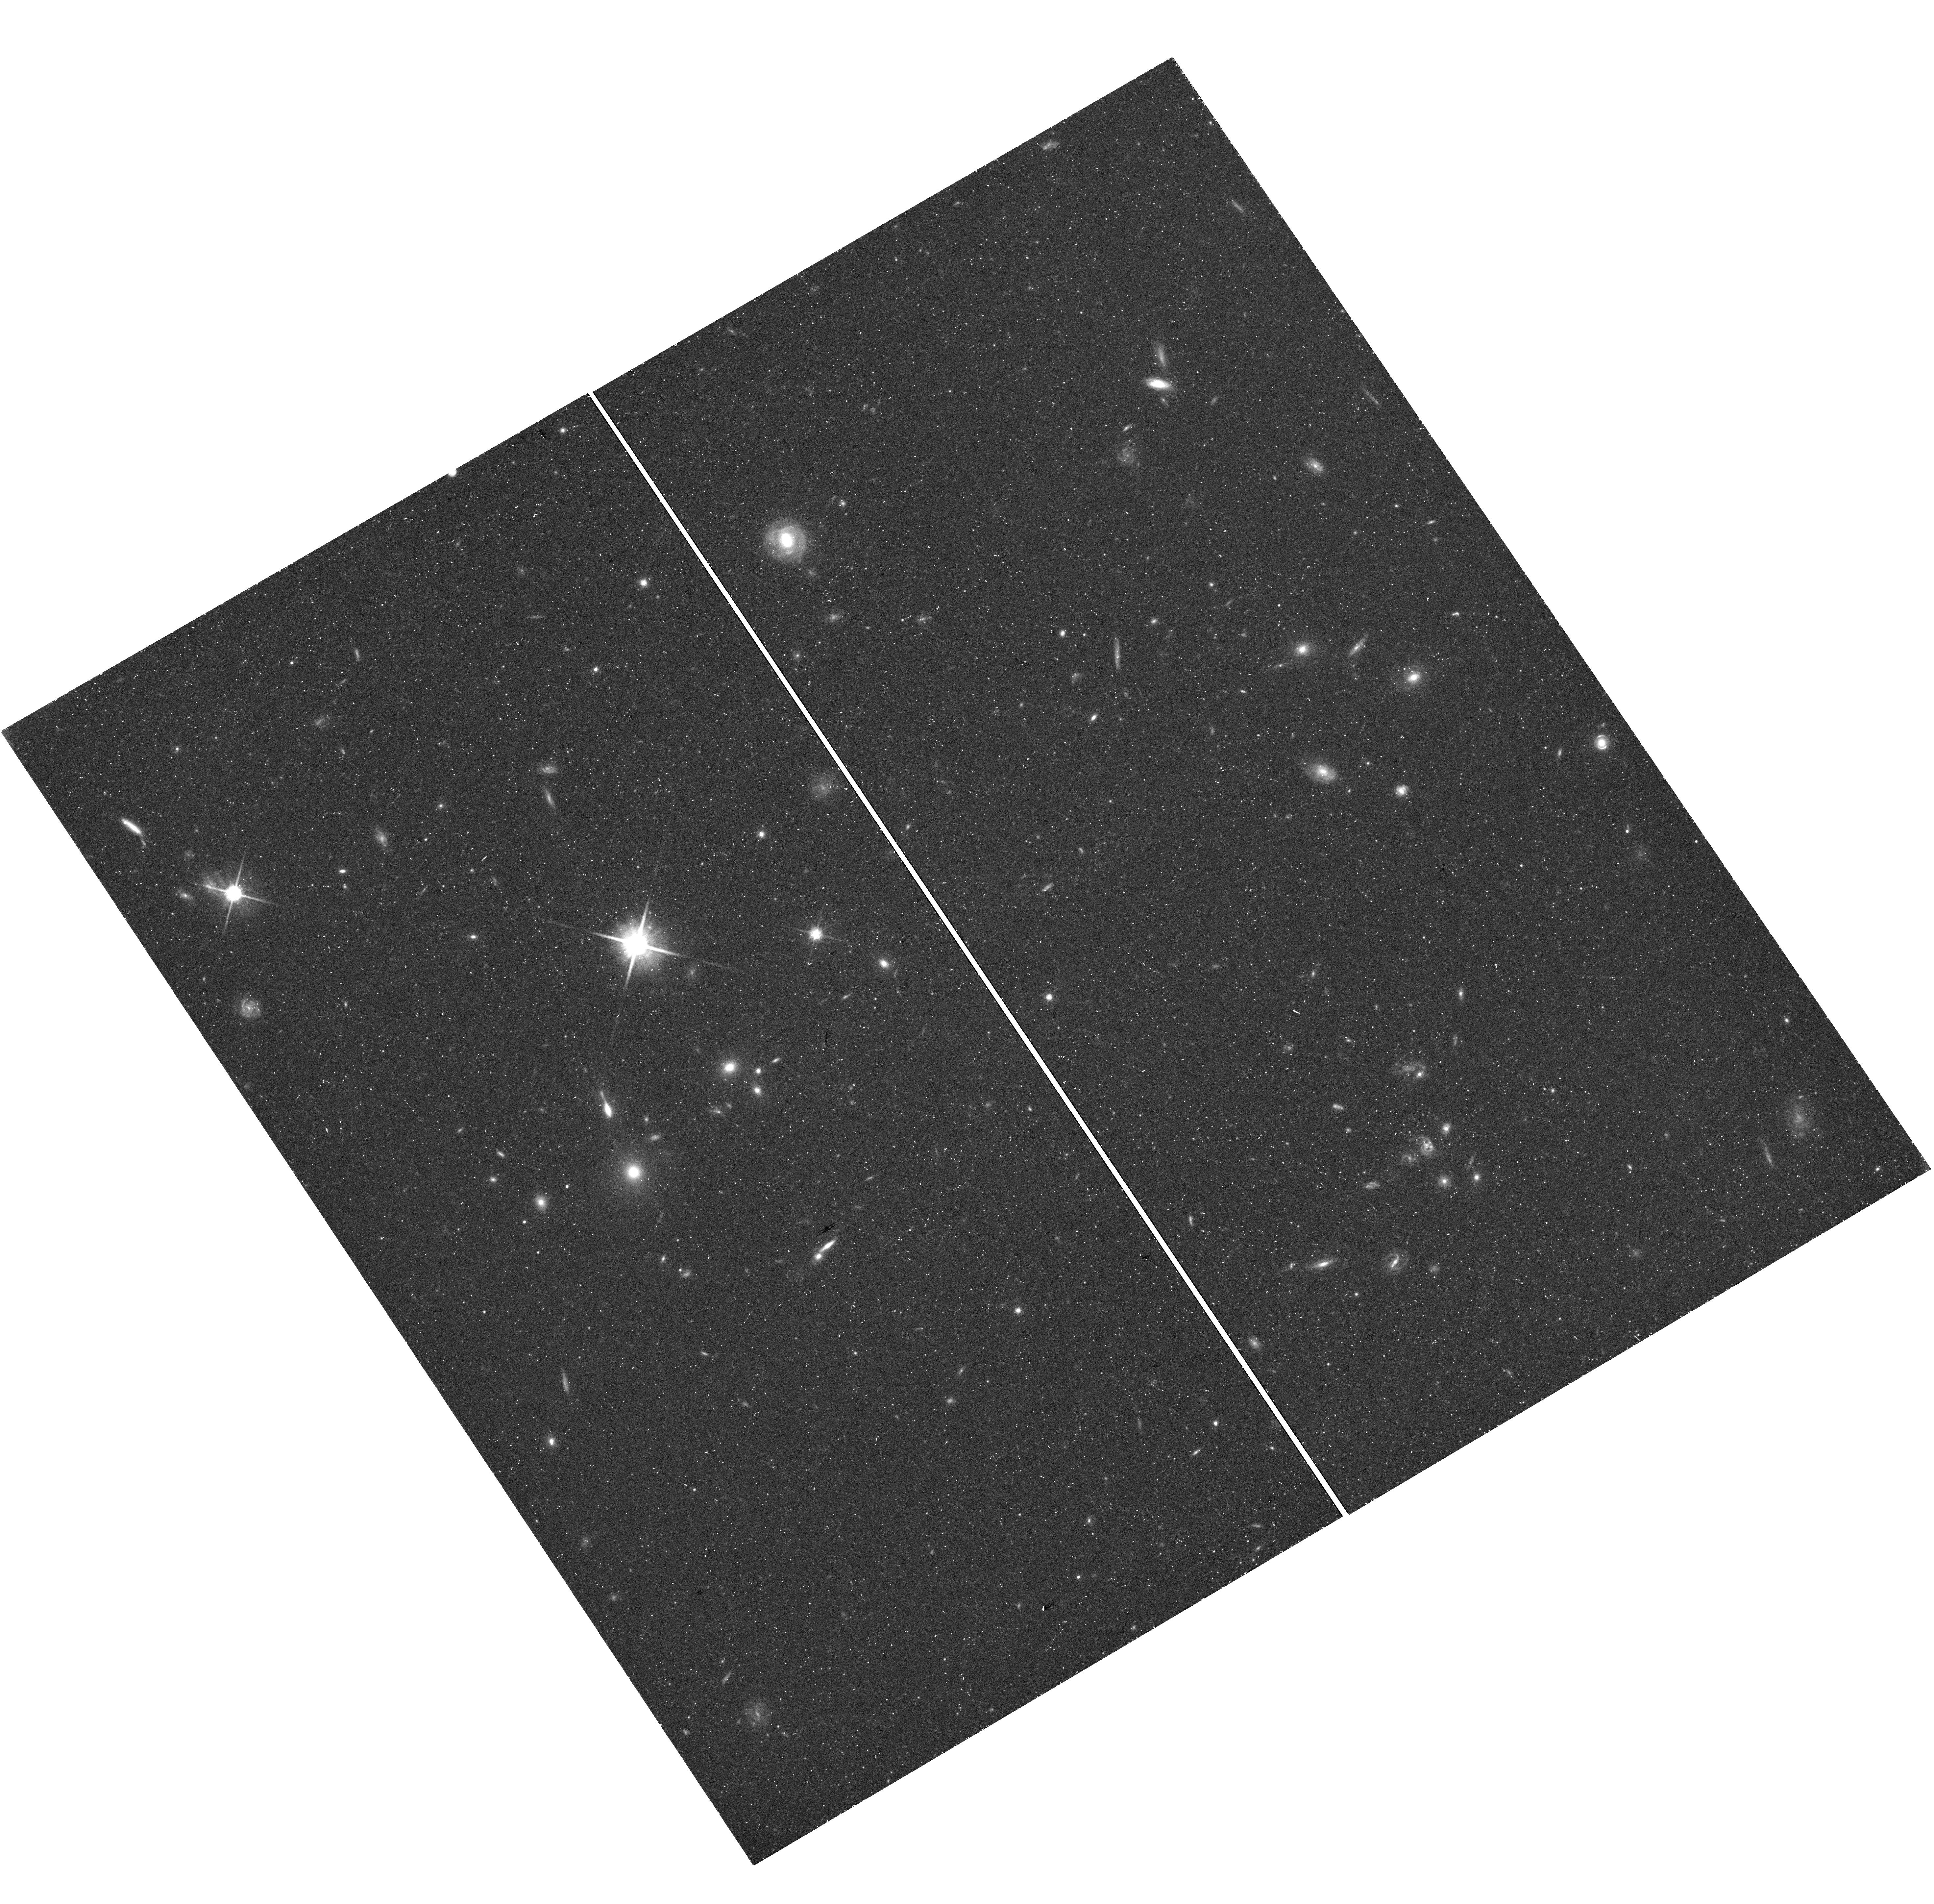
Target: field at RA 3.938°, Dec -39.084°
Instrument: WFC3/UVIS
Filter: F814W
Exposure: 43 min
Observation ID: hst_15063_05_wfc3_uvis_f814w_idkf05

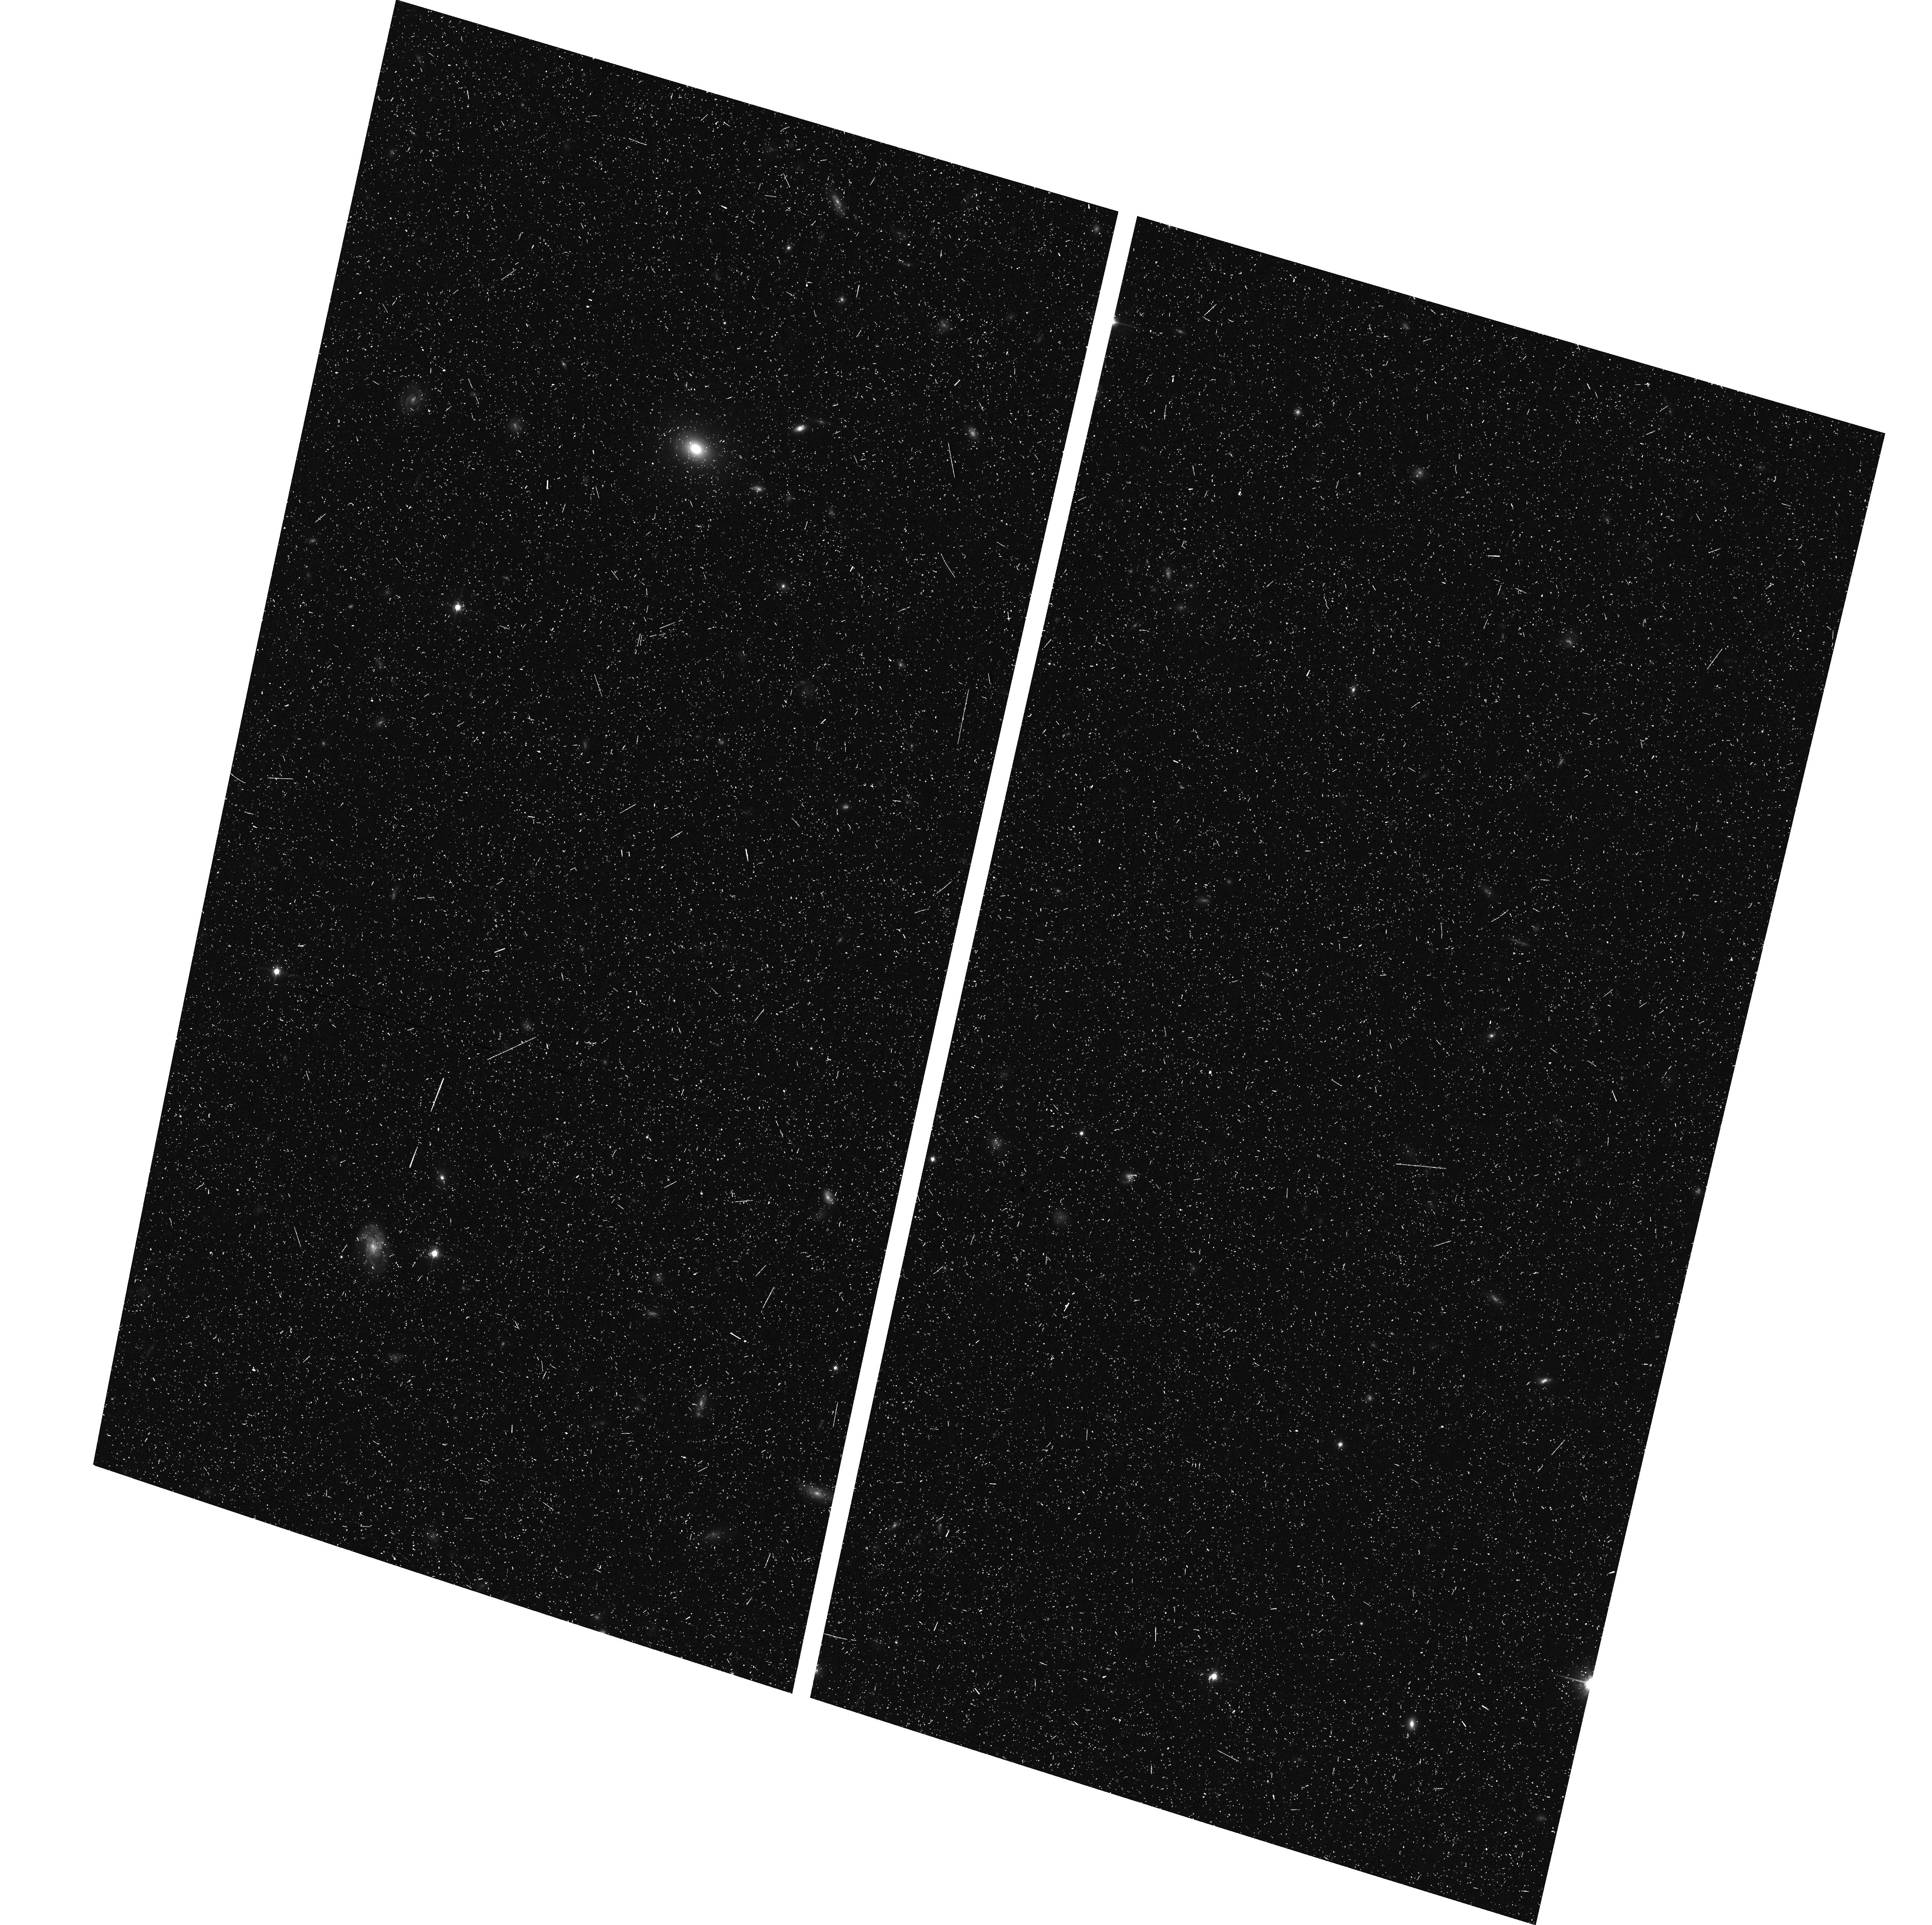
Target: NGC-55
Instrument: ACS/WFC
Filter: F814W
Exposure: 19 min
Observation ID: hst_15063_01_acs_wfc_f814w_jdkf01

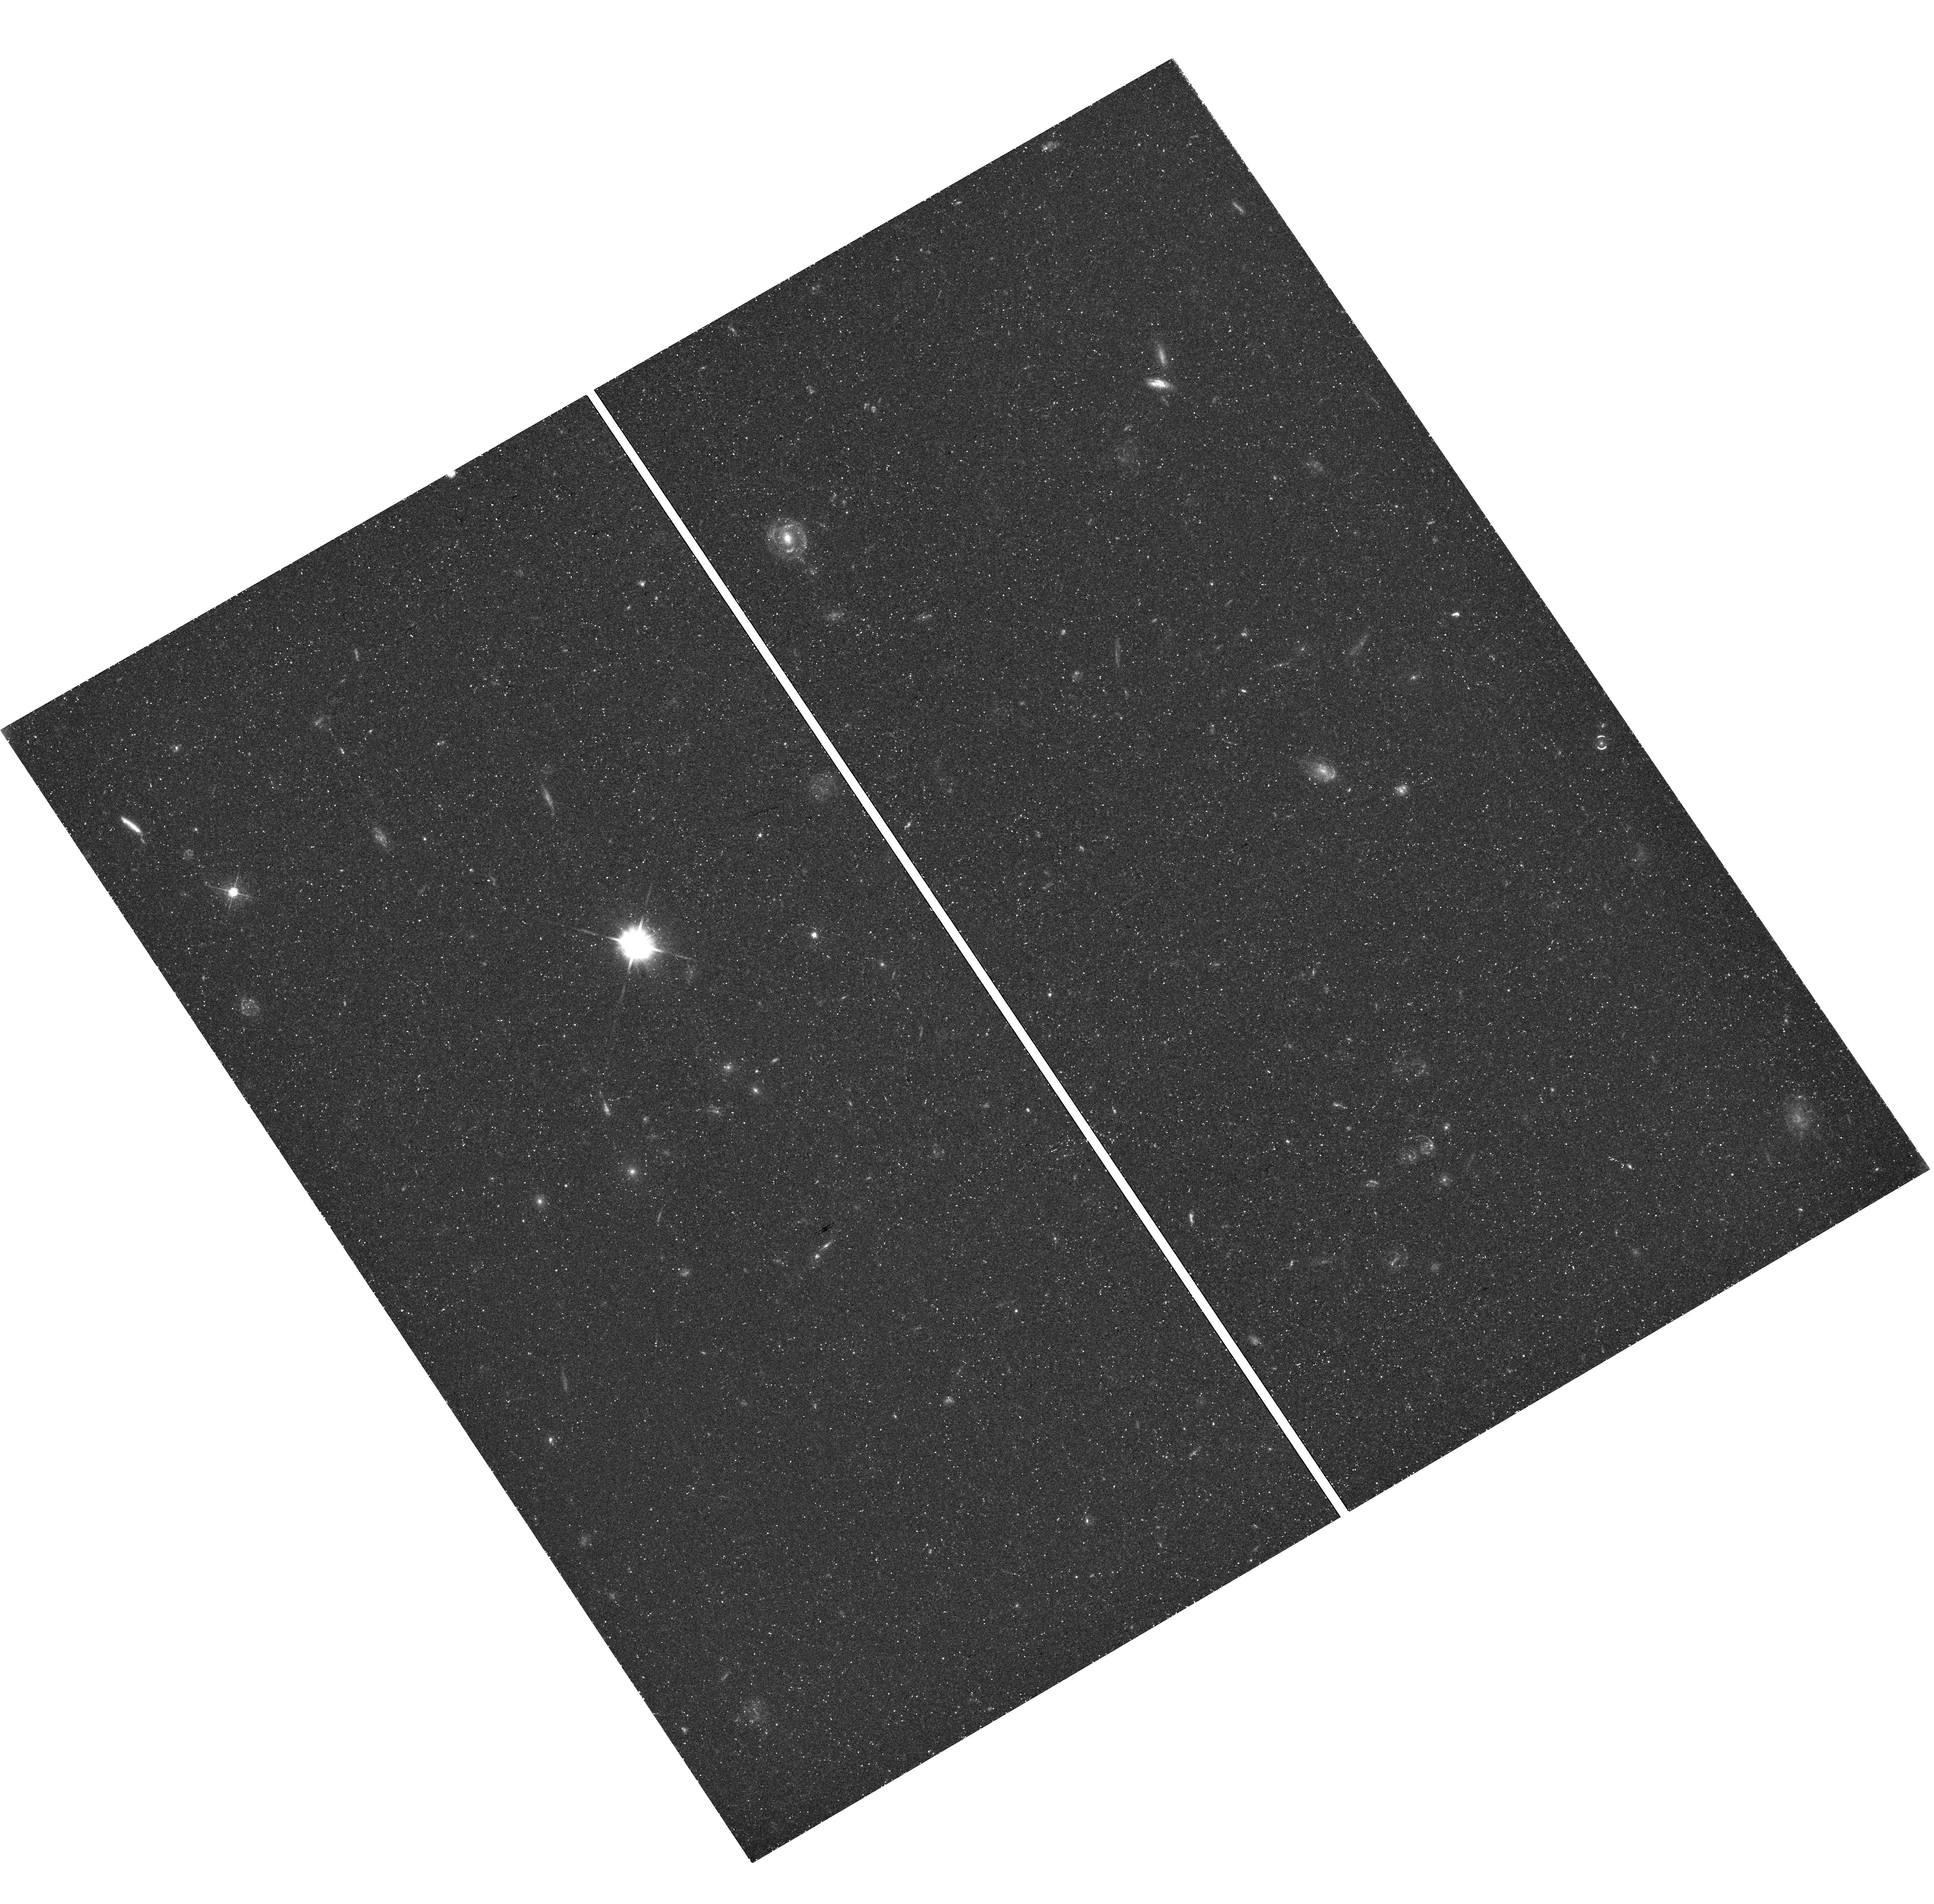
Target: field at RA 3.938°, Dec -39.084°
Instrument: WFC3/UVIS
Filter: F475W
Exposure: 50 min
Observation ID: hst_15063_05_wfc3_uvis_f475w_idkf05

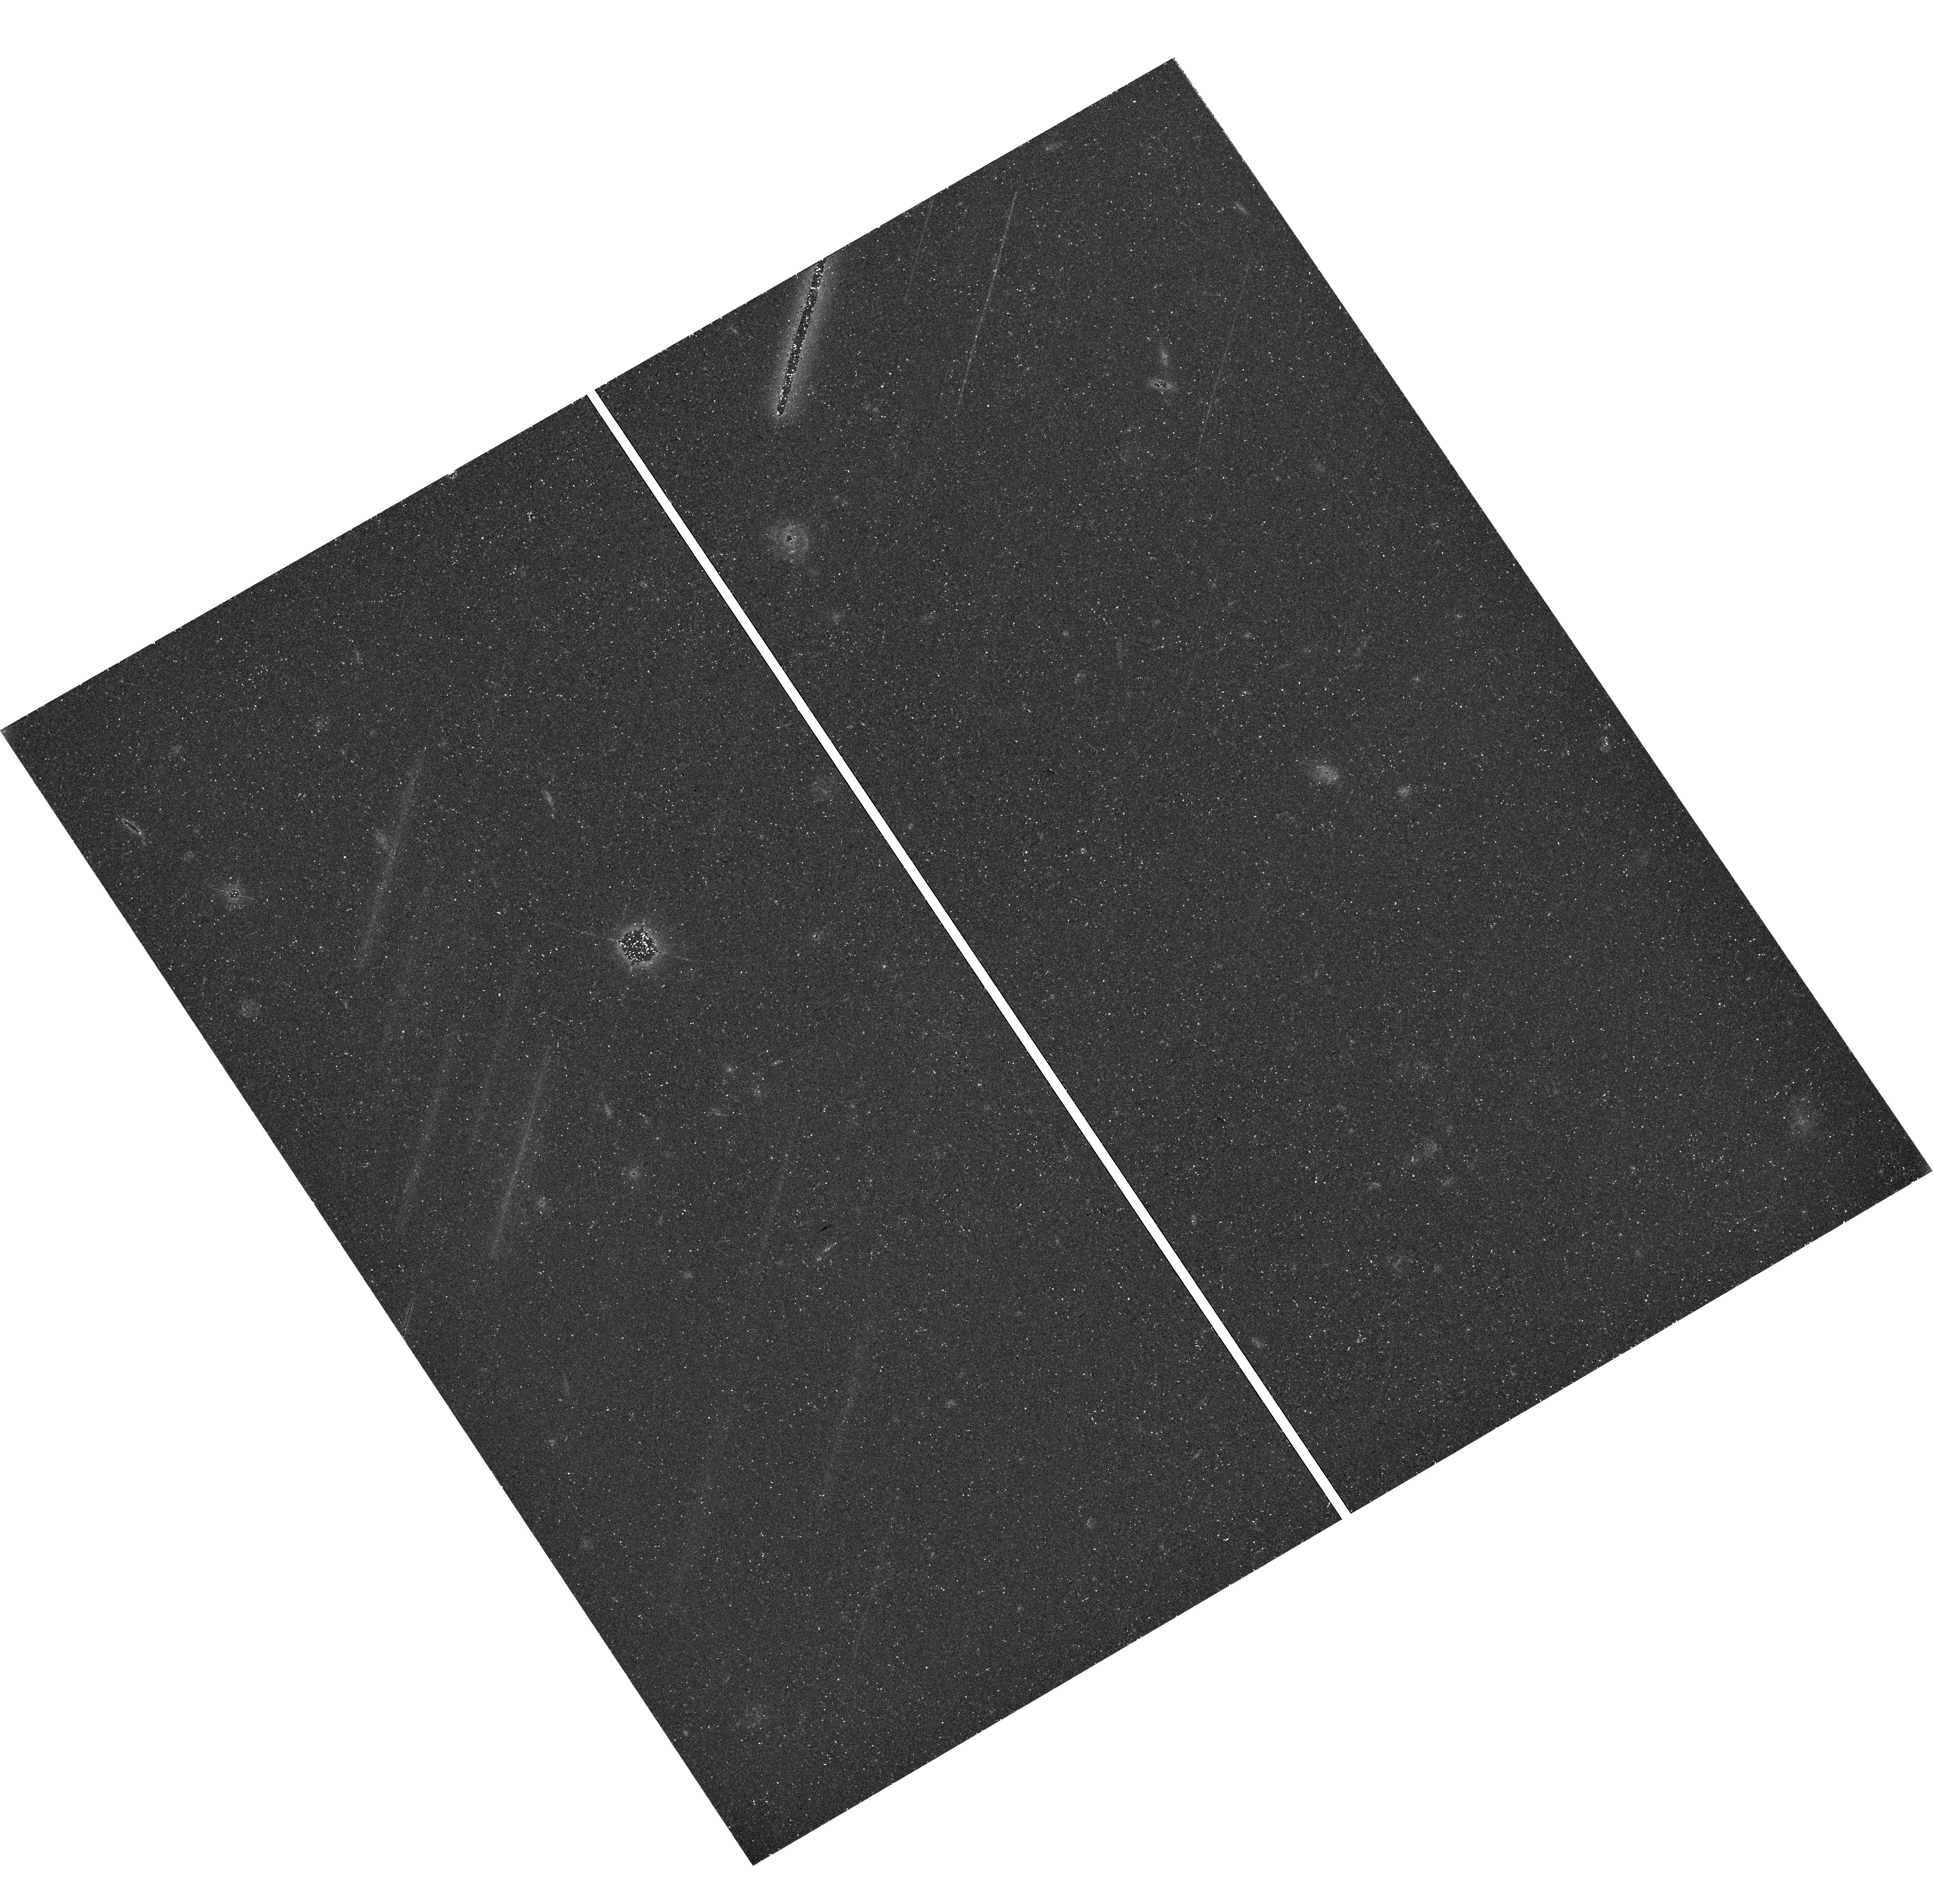
Target: field at RA 3.938°, Dec -39.084°
Instrument: WFC3/UVIS
Filter: F475W
Exposure: 50 min
Observation ID: hst_15063_01_wfc3_uvis_f475w_idkf01

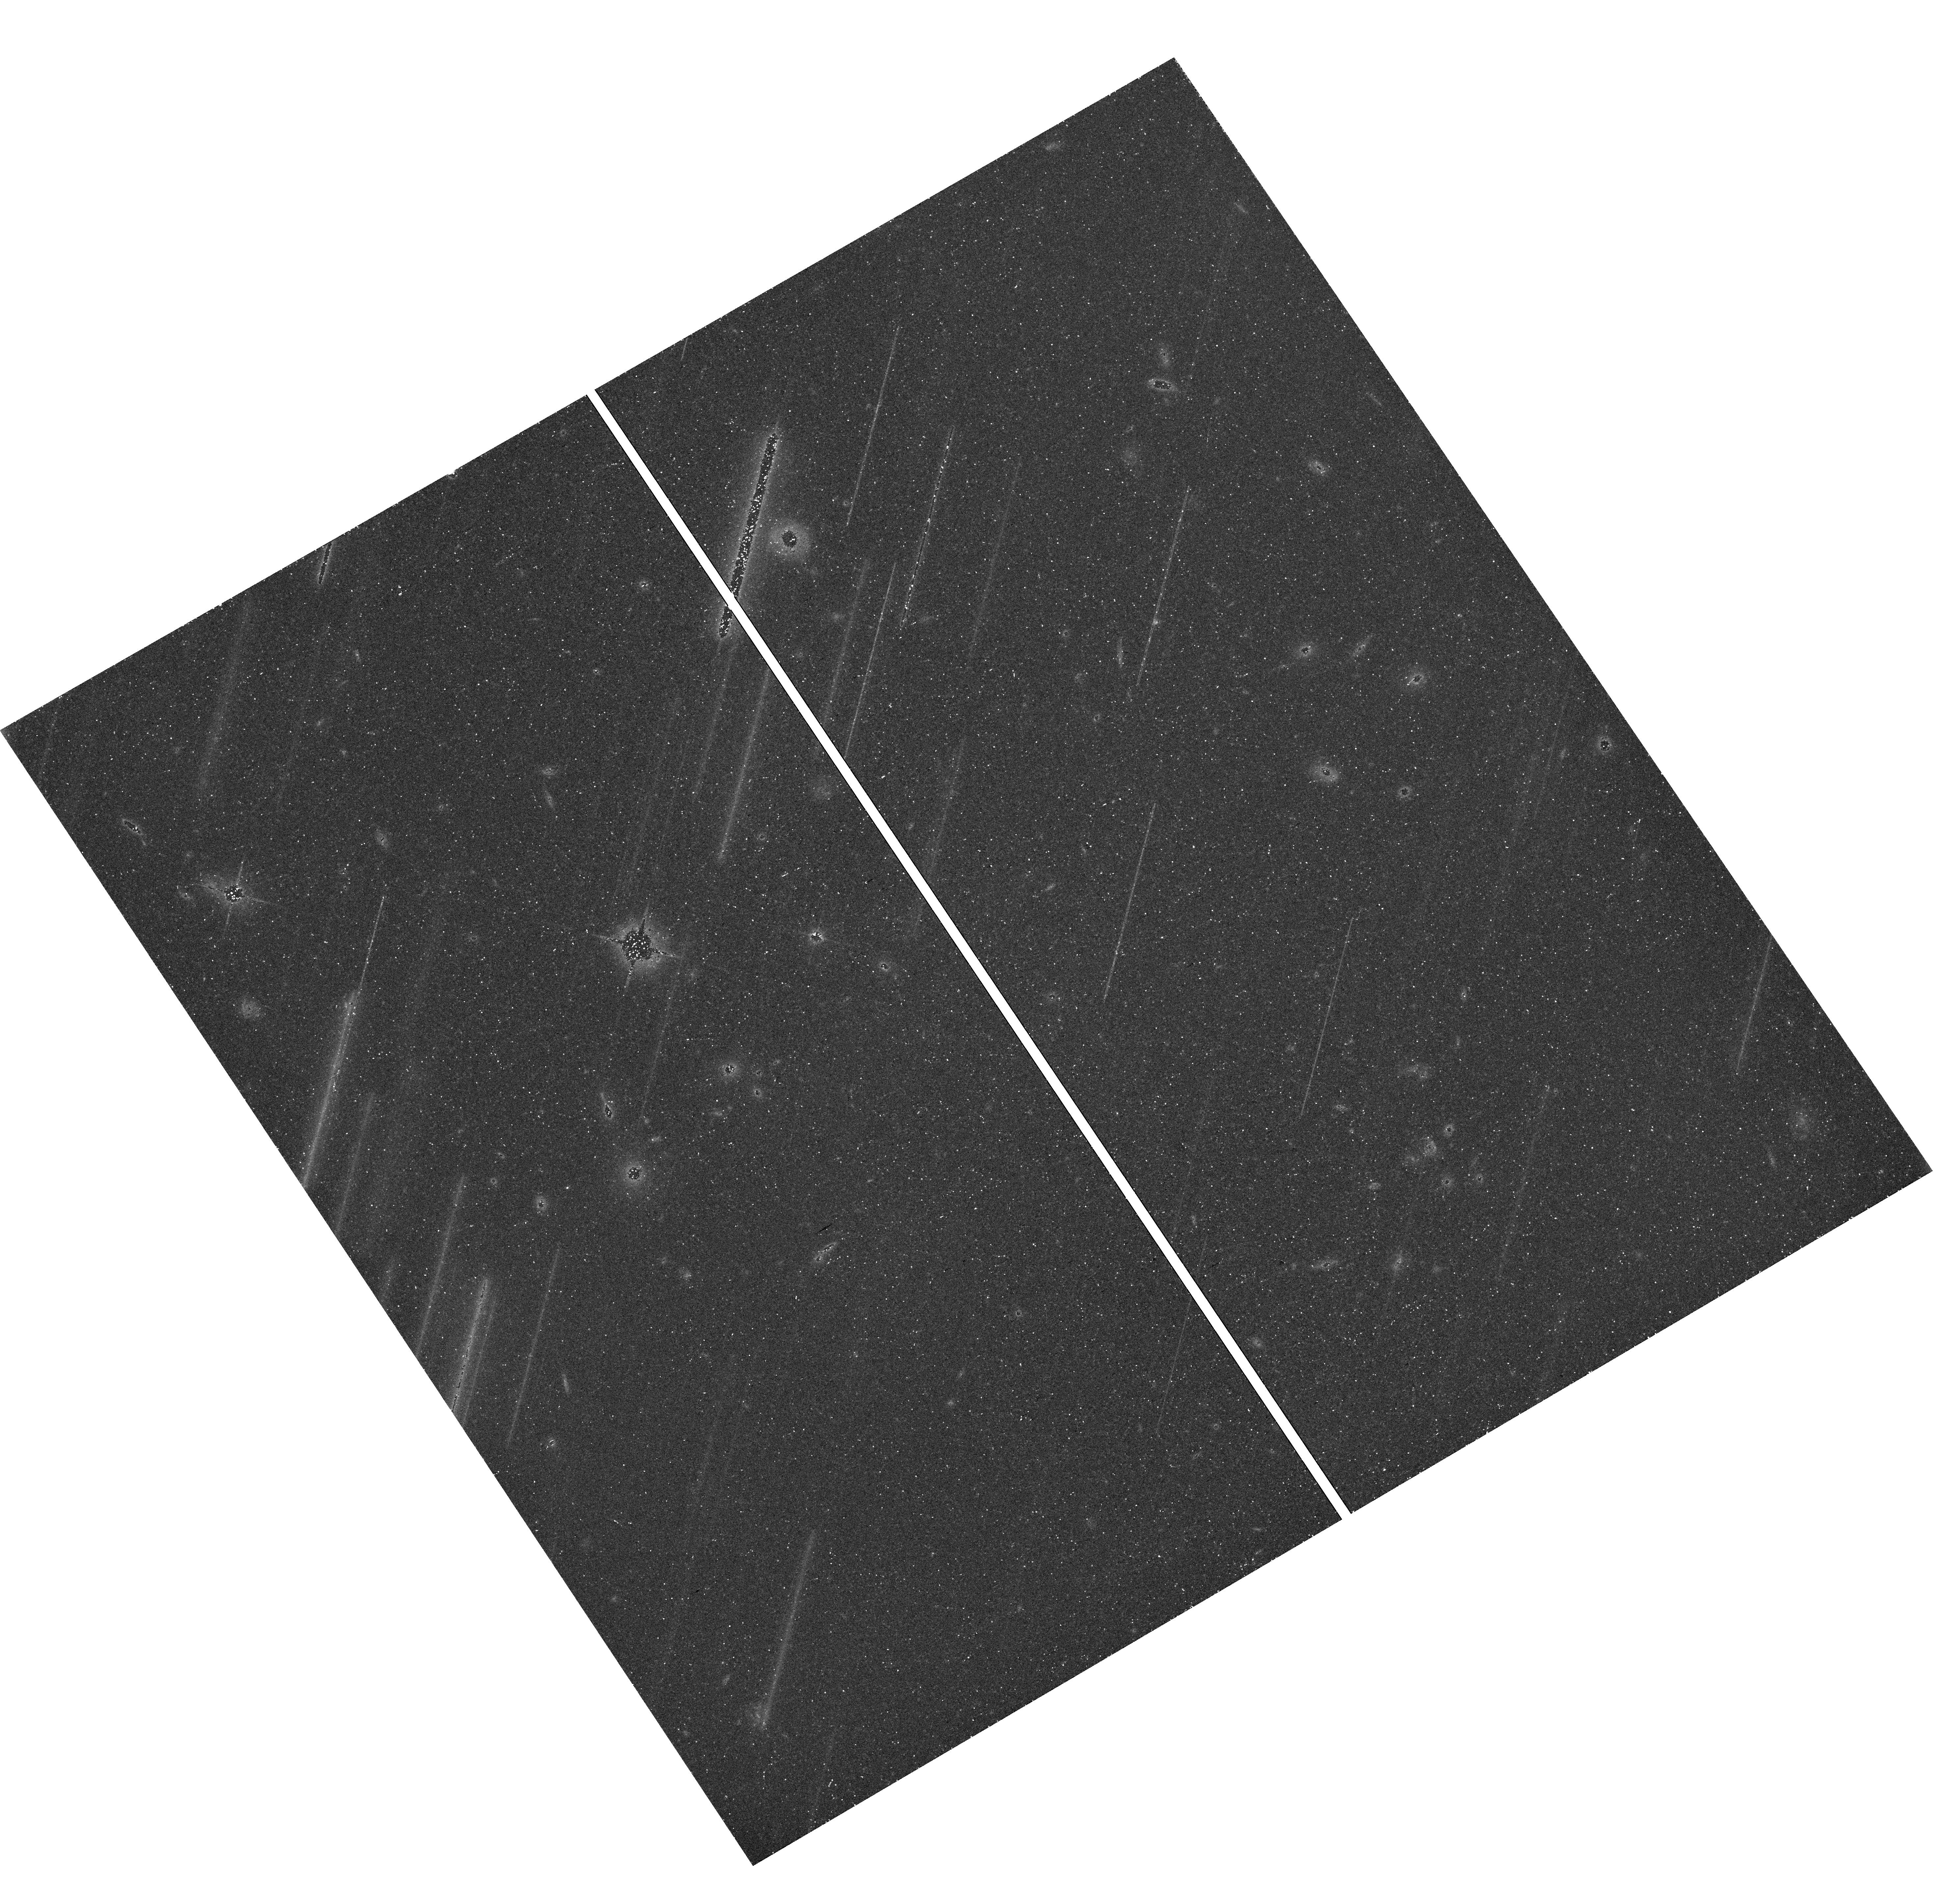
Target: field at RA 3.938°, Dec -39.084°
Instrument: WFC3/UVIS
Filter: F814W
Exposure: 43 min
Observation ID: hst_15063_01_wfc3_uvis_f814w_idkf01

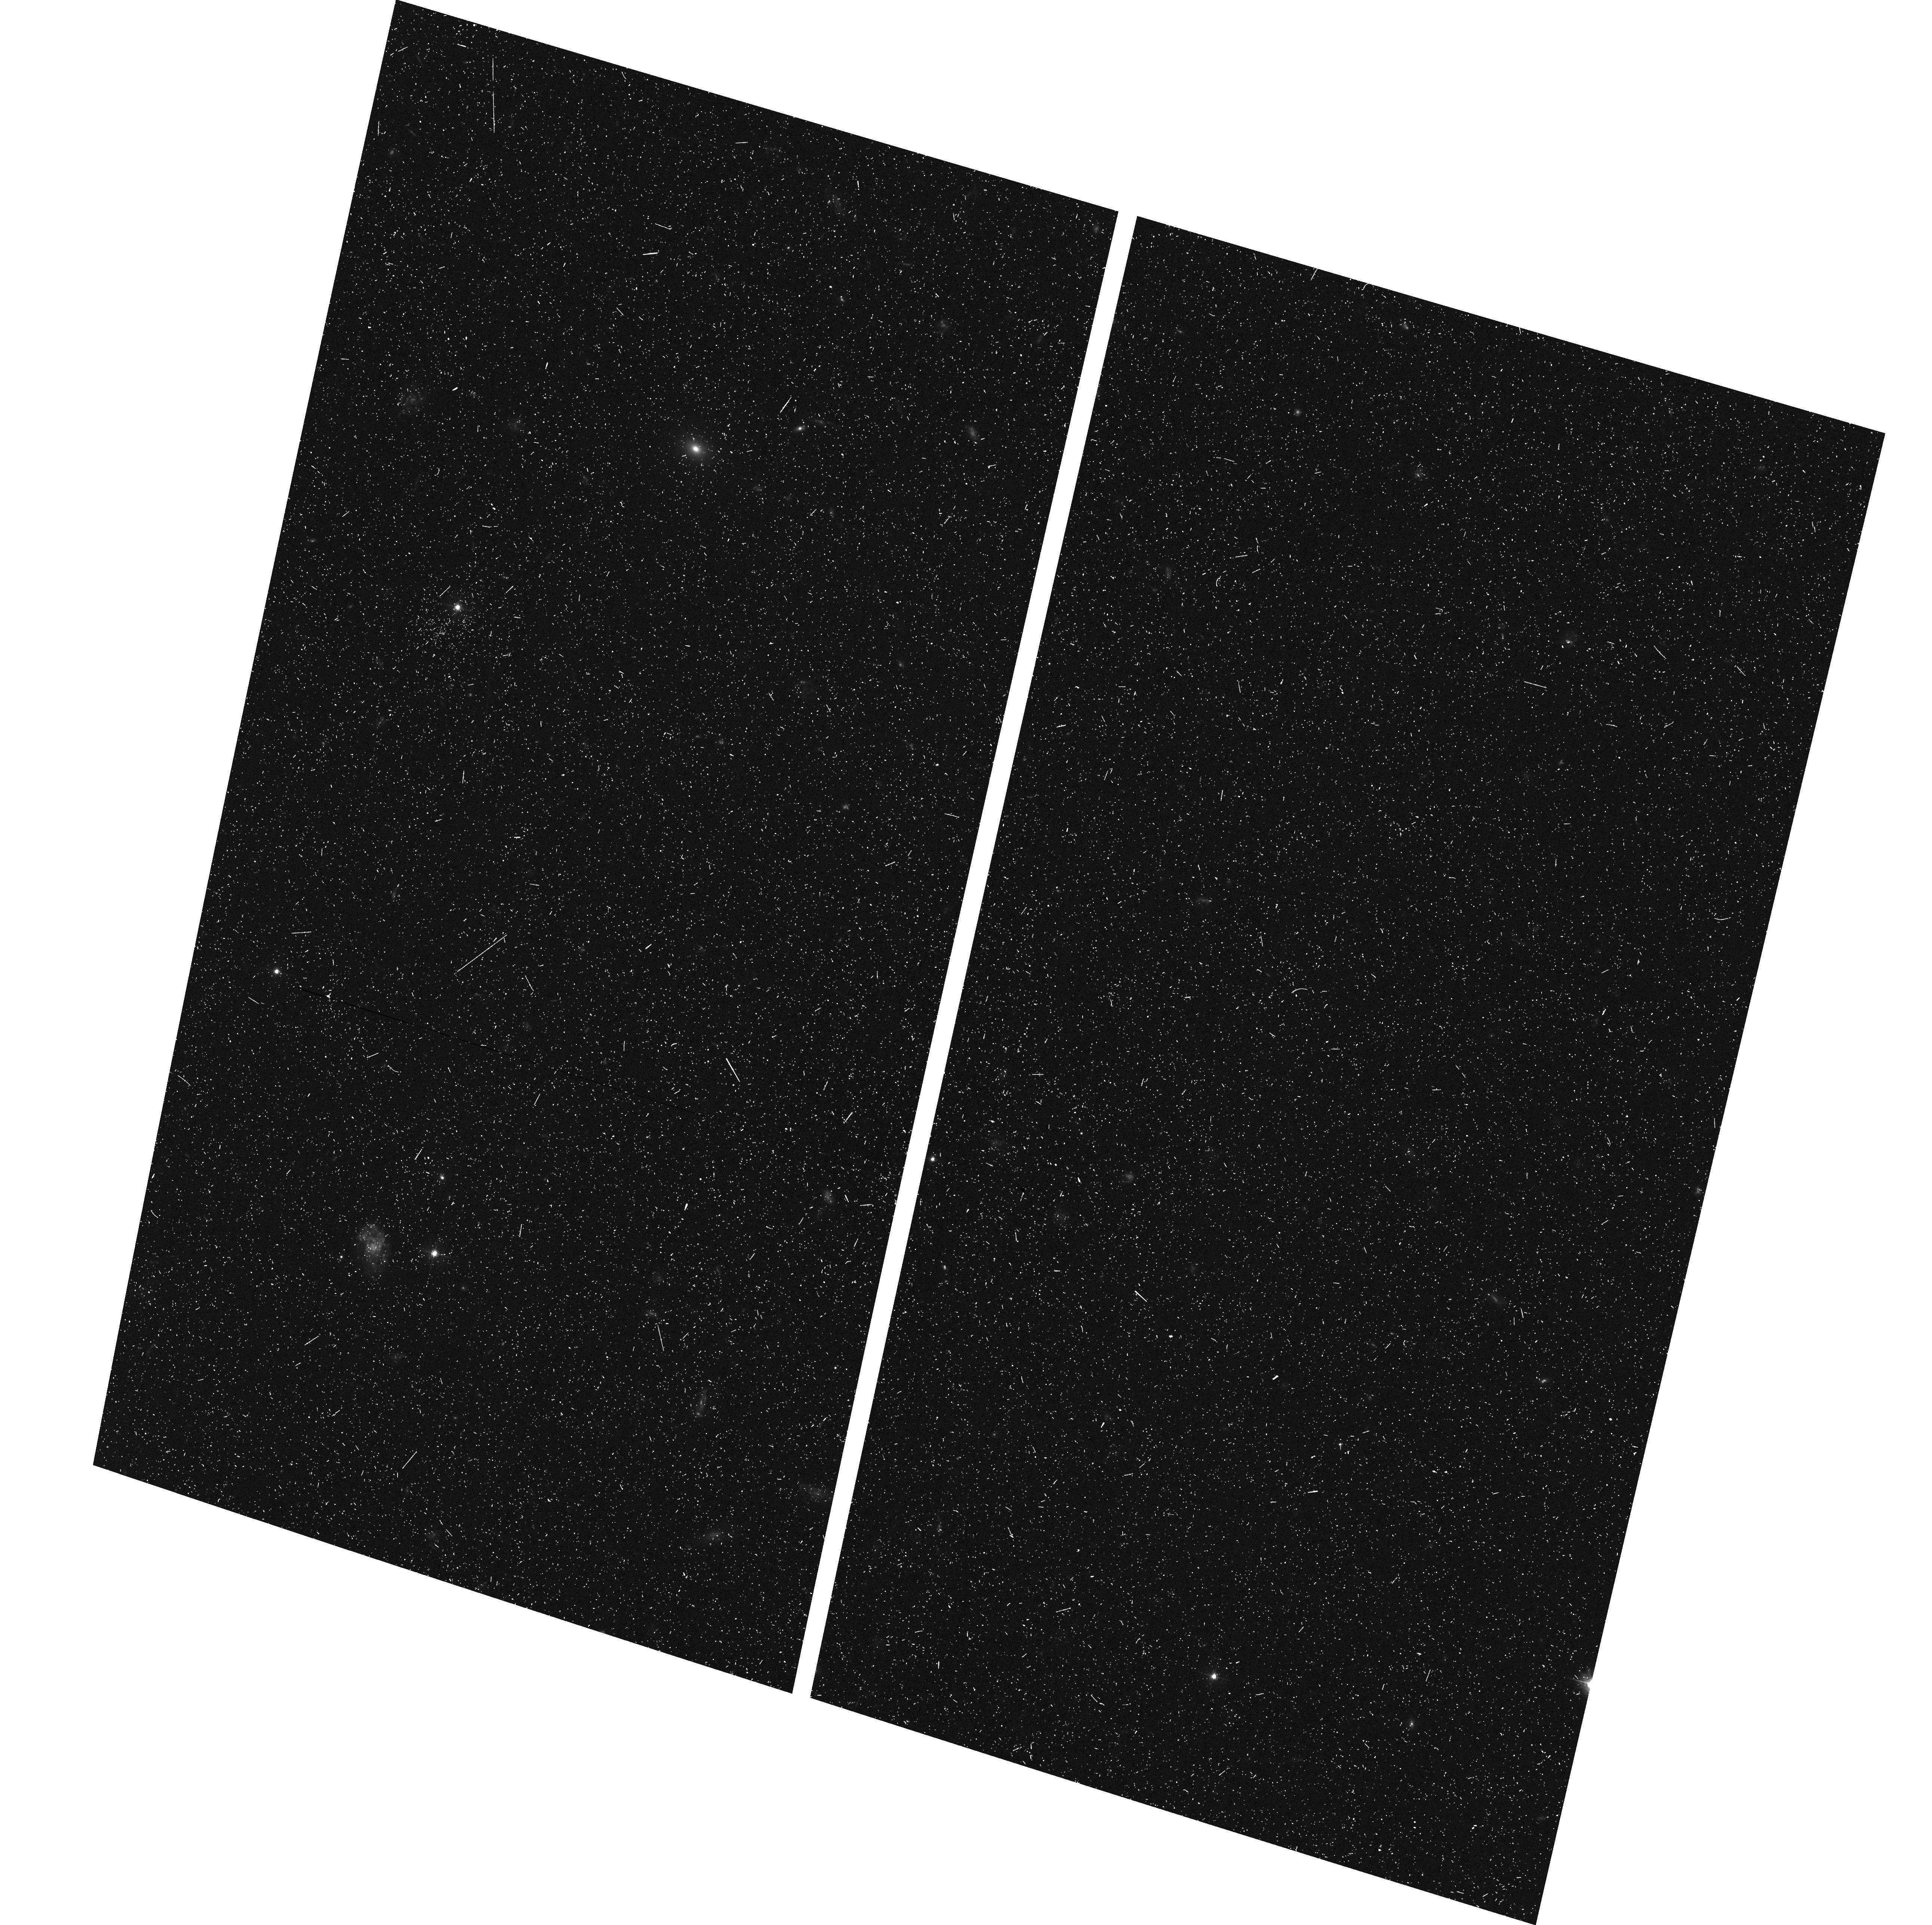
Target: NGC-55
Instrument: ACS/WFC
Filter: F475W
Exposure: 23 min
Observation ID: hst_15063_01_acs_wfc_f475w_jdkf01

The elusive old stellar halo of low-mass spirals: RR Lyrae stars in NGC55 (PI: Bernard, Edouard)

Spiral galaxies dominate the stellar mass density in the Universe, yet the details of their formation and evolution are still greatly debated. The simulations based on the current cosmological model show that these galaxies grow in mass through accretion and mergers. One of the consequence of this galaxy assembly process is the formation of an old, metal-poor stellar halo. However, to date the presence of a spheroidal component in low-mass spirals is elusive and controversial, mostly due to the difficulty to detect such a faint, diffuse component amid the foreground/background contamination. We propose a novel method to detect and characterize such a halo in the nearby, edge-on spiral galaxy NGC 55, that by-passes these limitations by using the pulsational properties of its RR Lyrae stars. These observations will allow us to i) firmly establish the presence of an old stellar halo, ii) quantify its early chemical evolution, and iii) determine the nature of its building blocks. We will use the resulting deep color-magnitude diagrams reaching 1.5 magnitudes below the horizontal-branch to test halo and thick disk formation models.